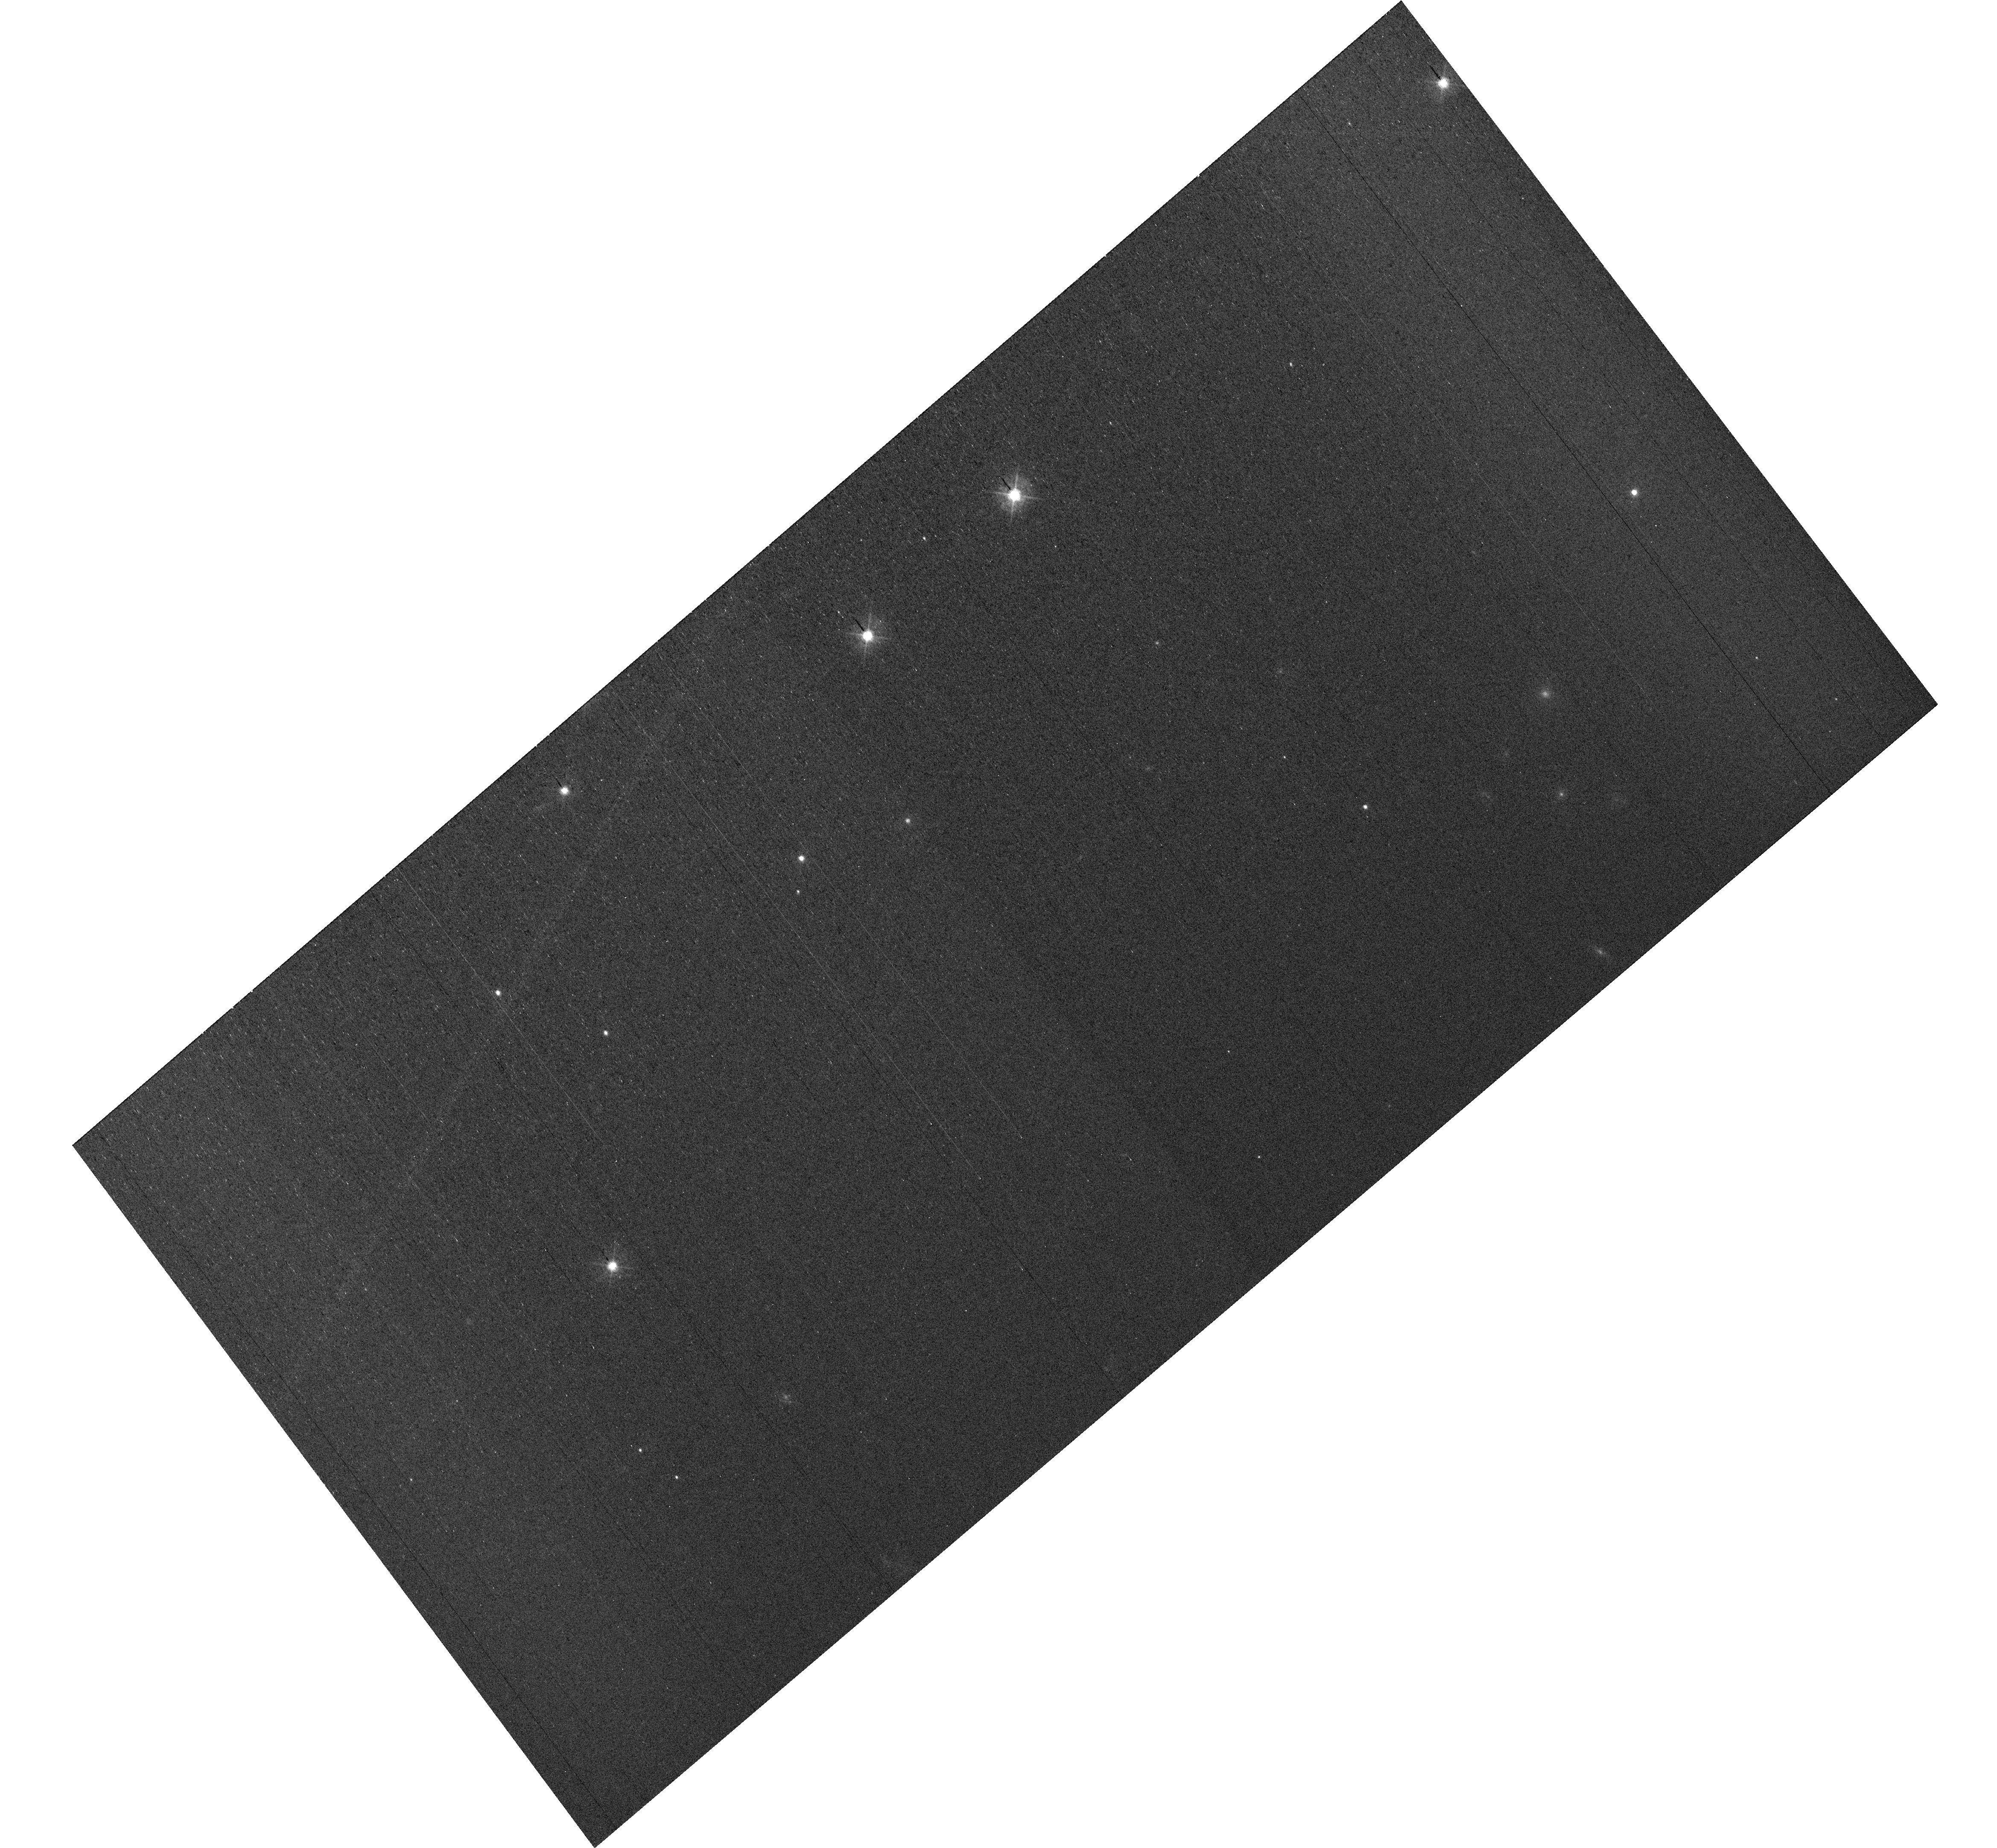
Target: field at RA 327.846°, Dec 28.923°
Instrument: WFC3/UVIS
Filter: F438W
Exposure: 34 min
Observation ID: hst_17644_e4_wfc3_uvis_f438w_ifhde4

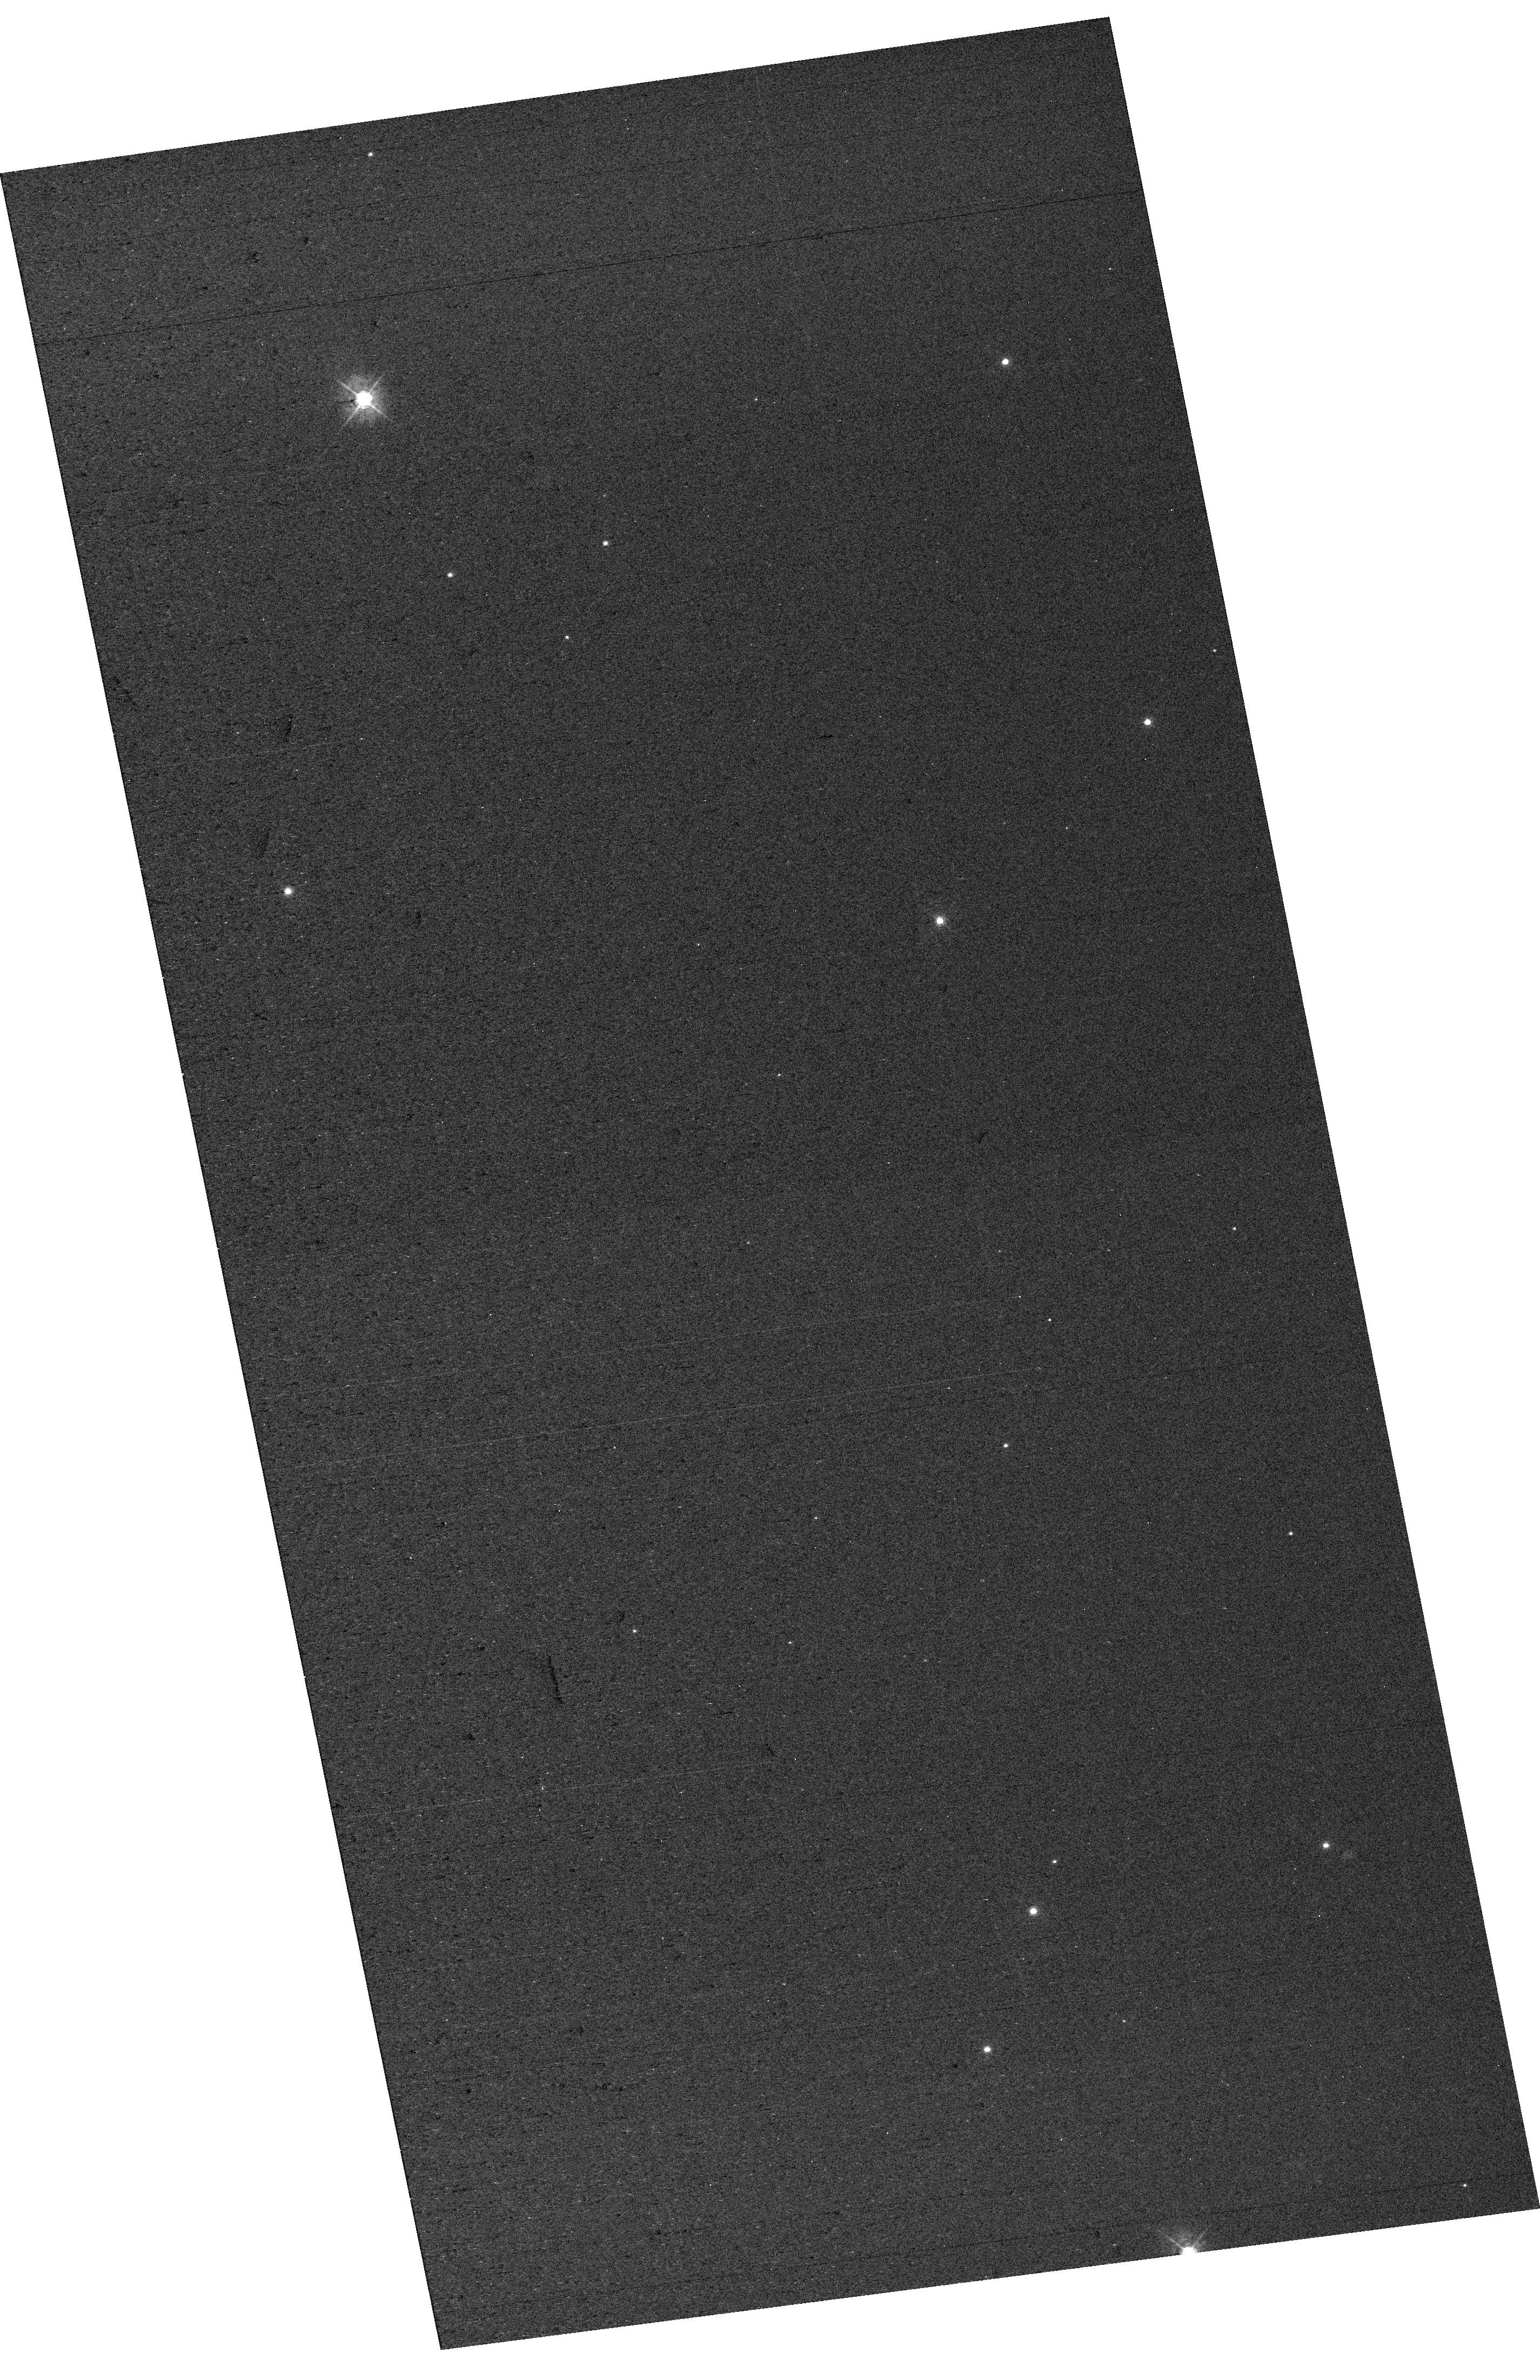
Target: field at RA 327.880°, Dec 28.854°
Instrument: WFC3/UVIS
Filter: F438W
Exposure: 13 min
Observation ID: hst_17644_f1_wfc3_uvis_f438w_ifhdf1

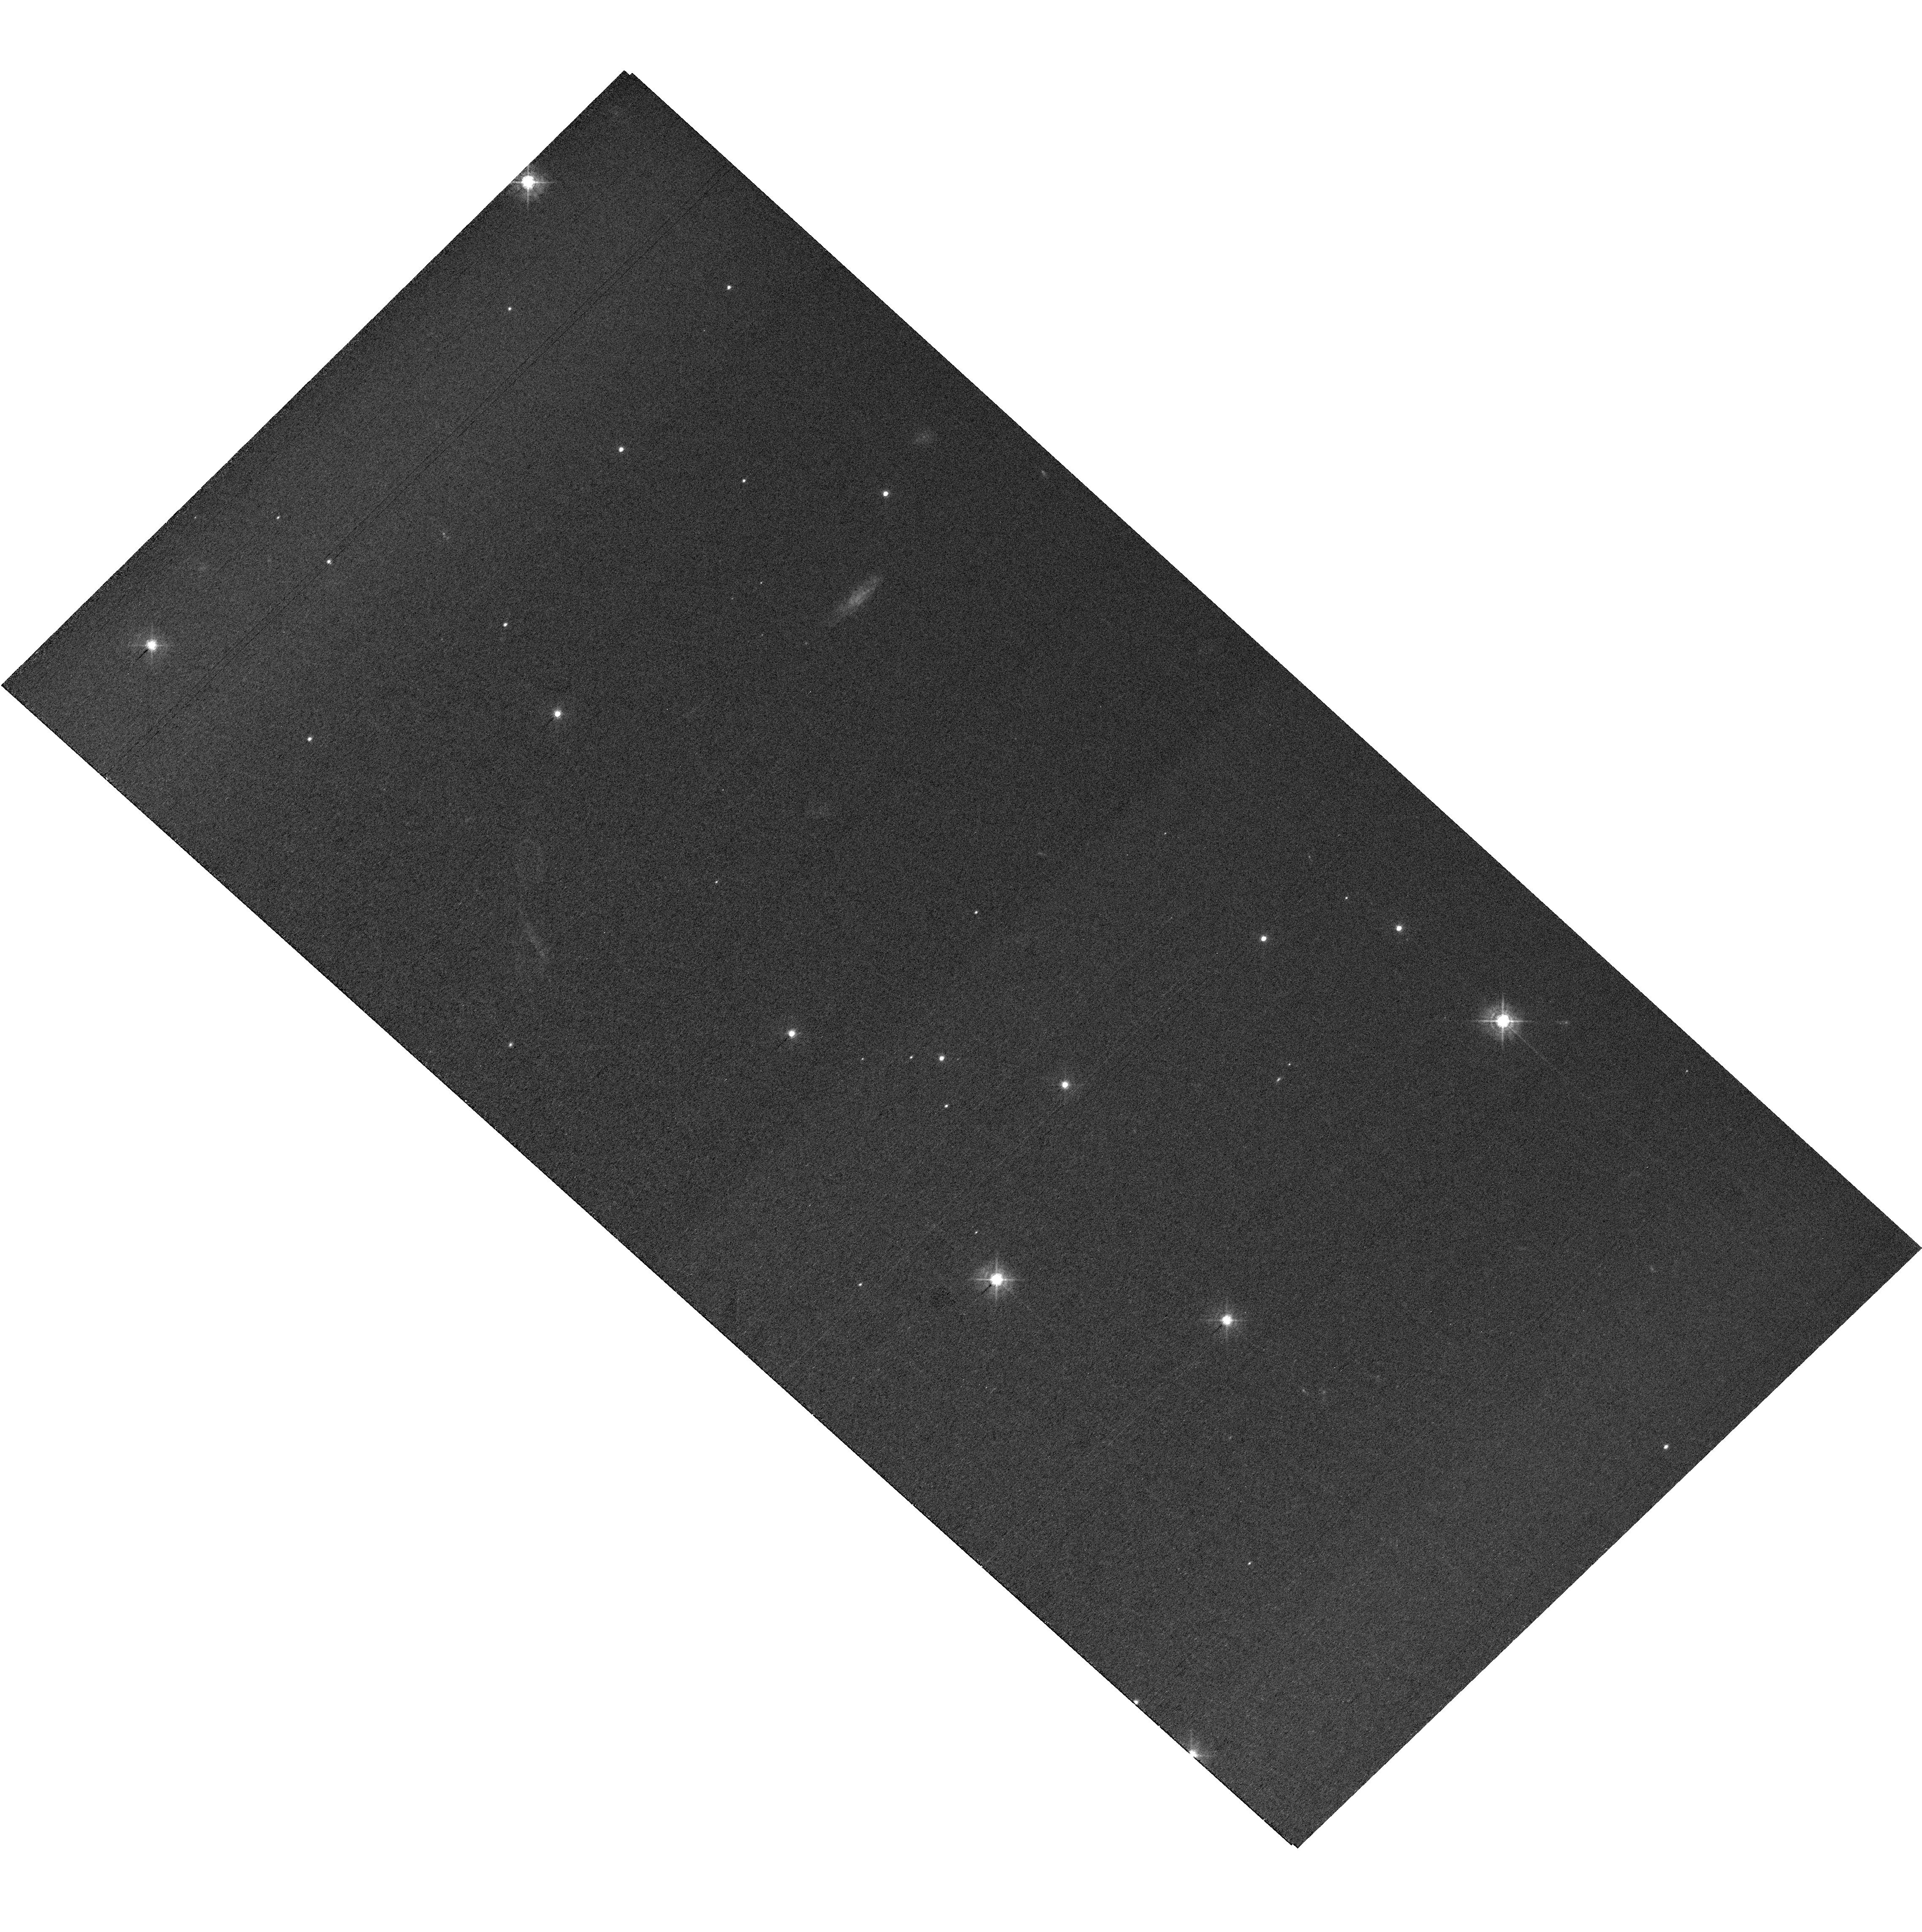
Target: field at RA 327.857°, Dec 28.812°
Instrument: WFC3/UVIS
Filter: F438W
Exposure: 34 min
Observation ID: hst_17644_e1_wfc3_uvis_f438w_ifhde1

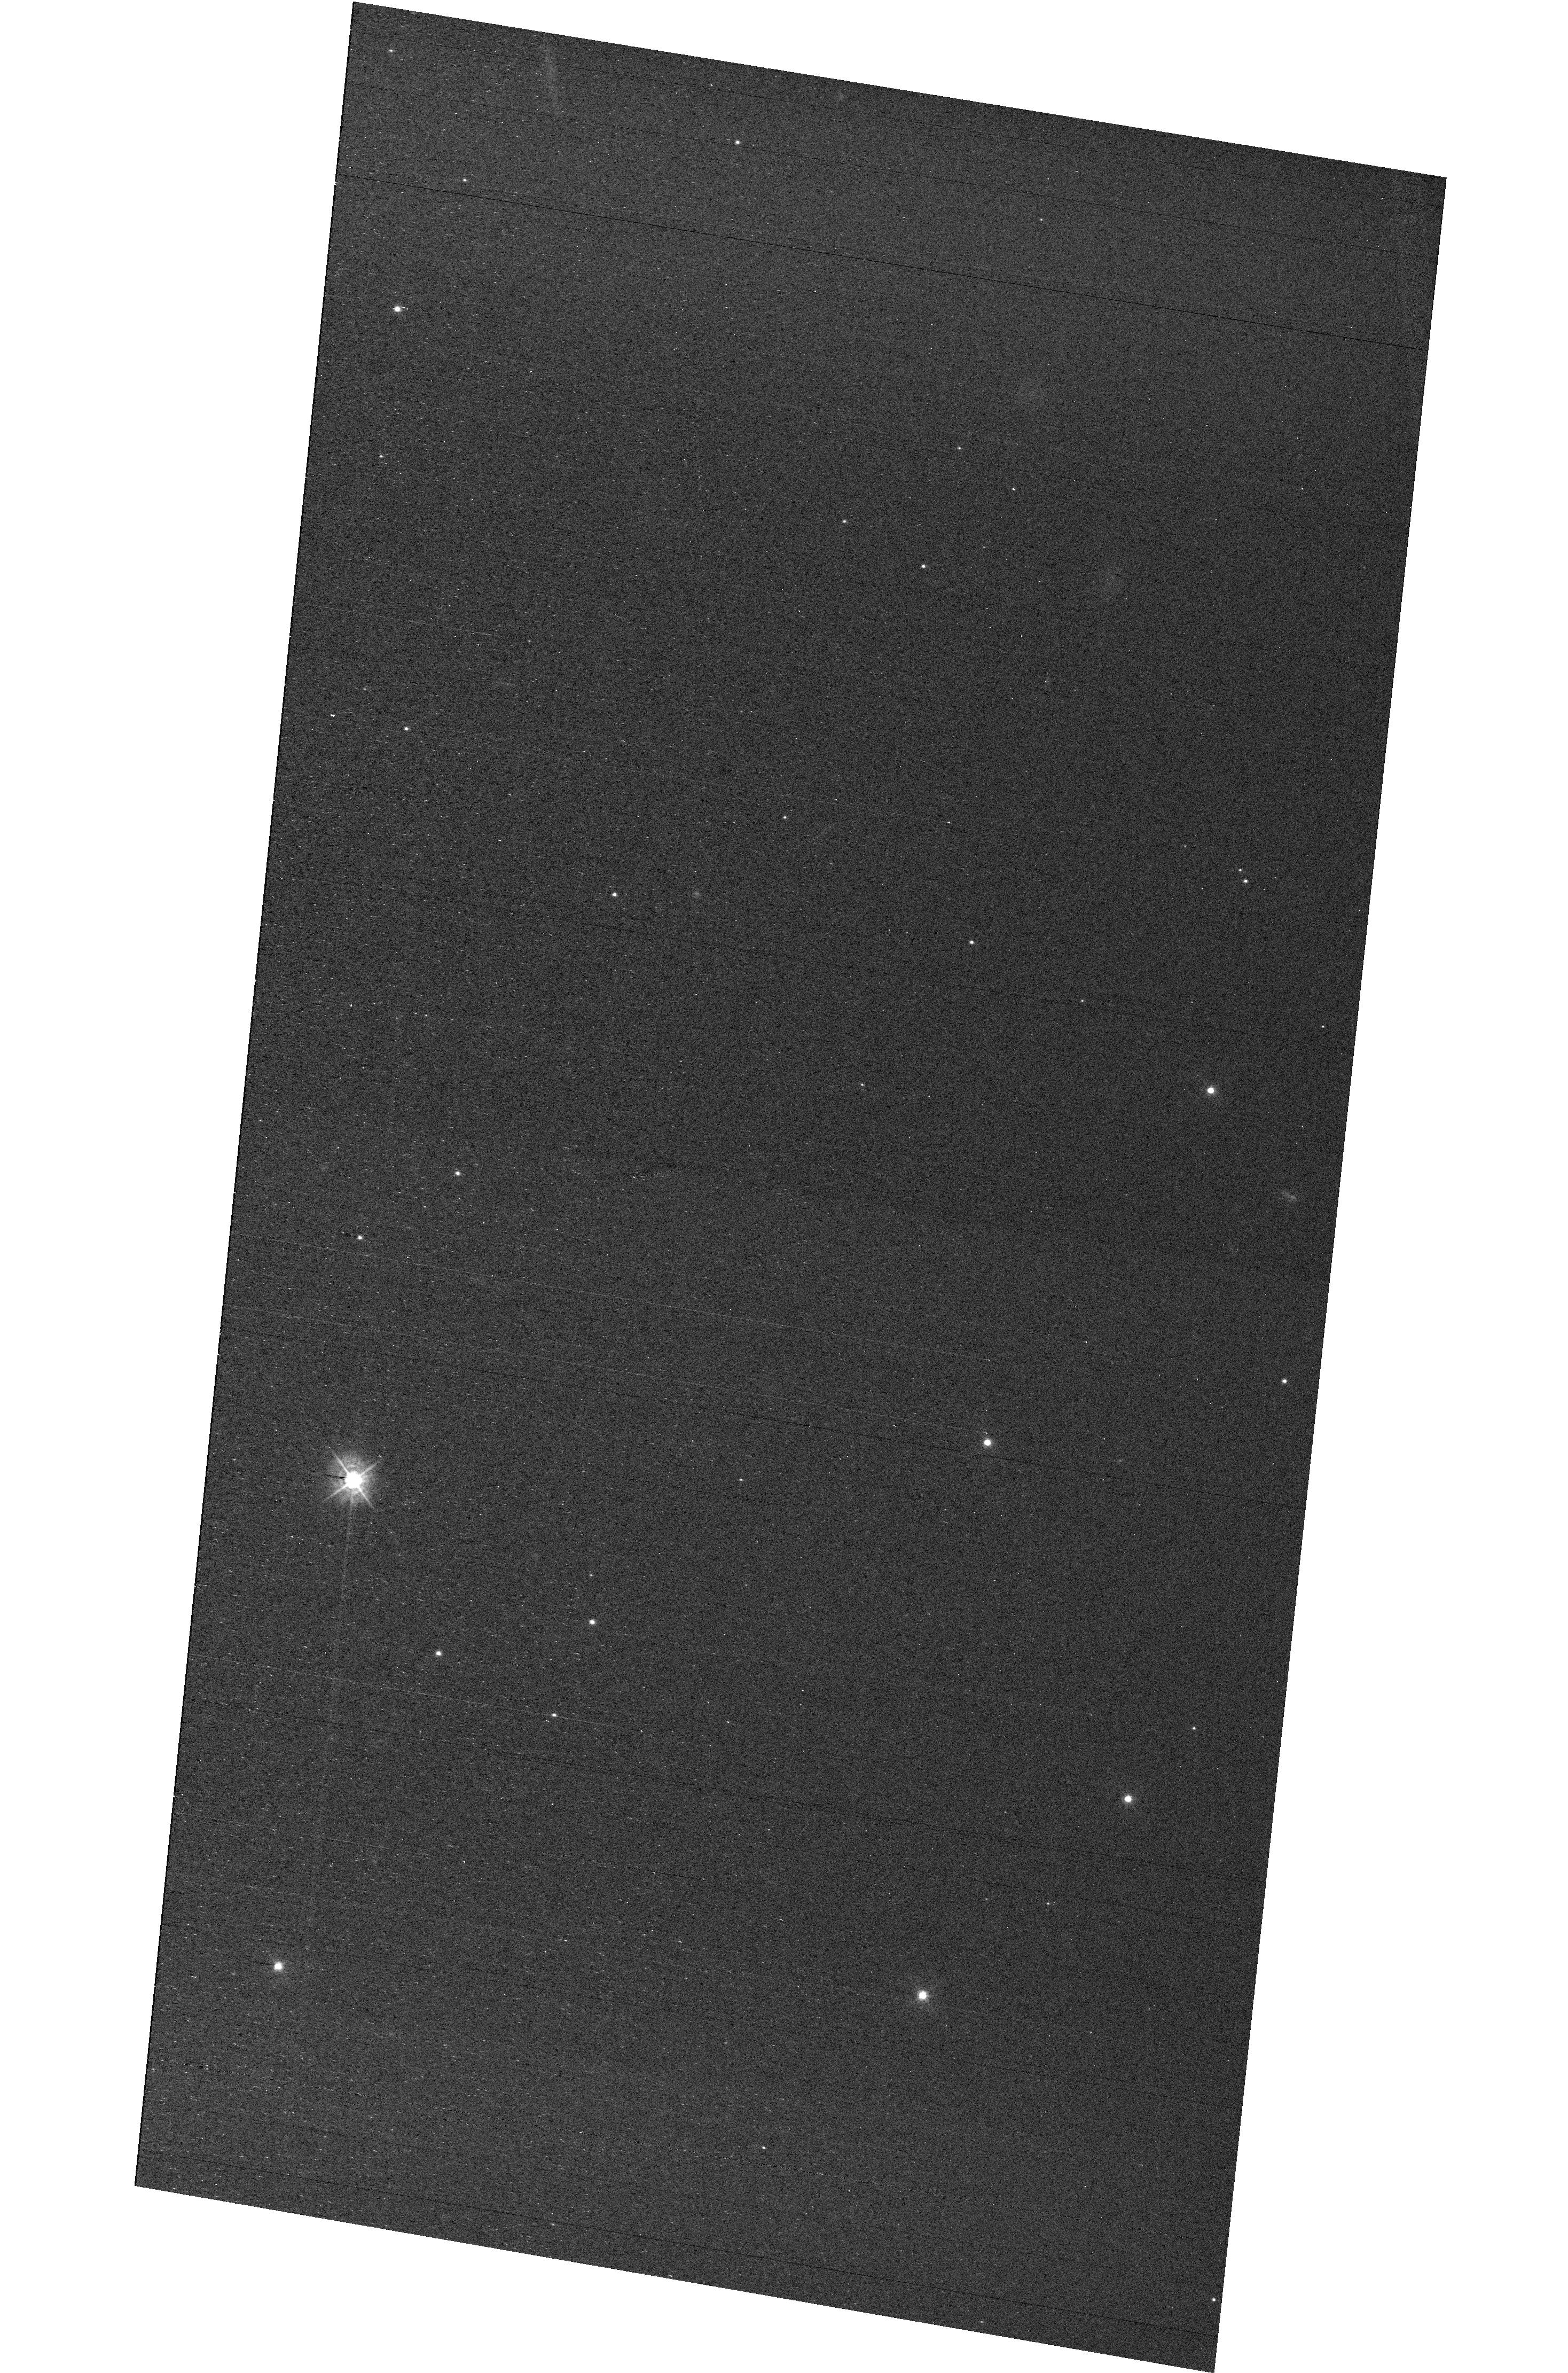
Target: field at RA 327.879°, Dec 28.877°
Instrument: WFC3/UVIS
Filter: F438W
Exposure: 34 min
Observation ID: hst_17644_e3_wfc3_uvis_f438w_ifhde3

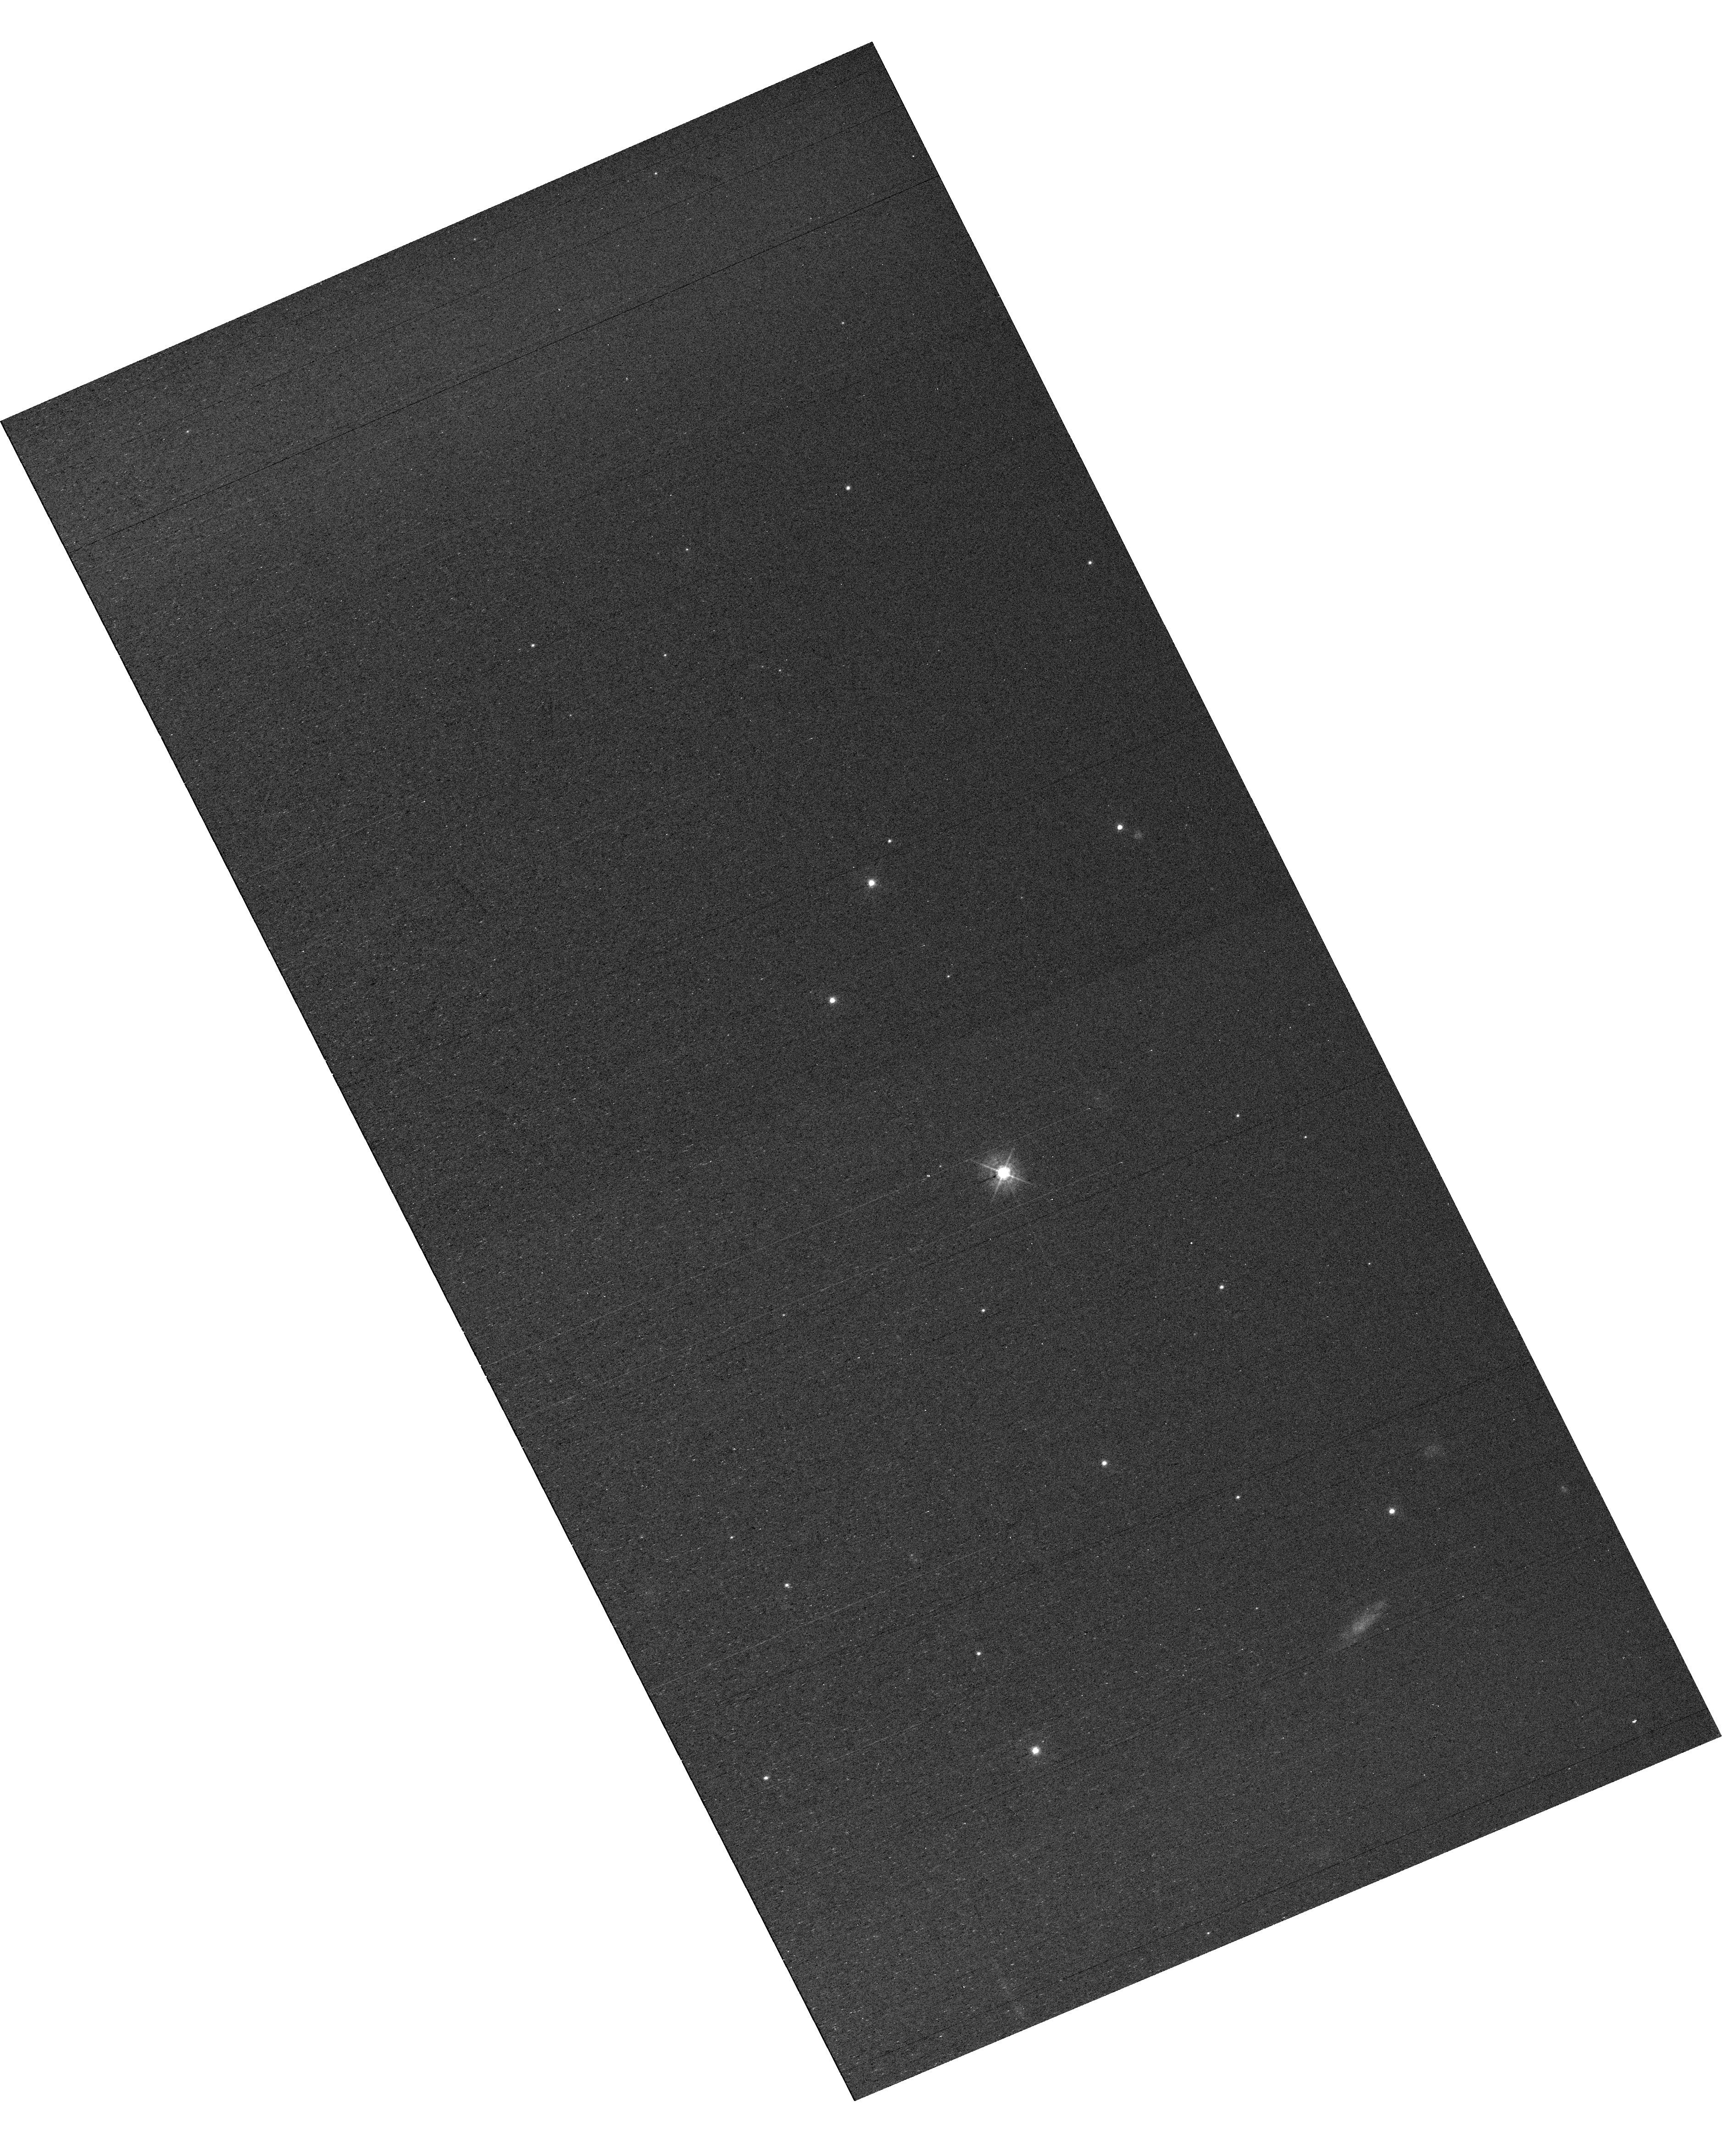
Target: field at RA 327.874°, Dec 28.835°
Instrument: WFC3/UVIS
Filter: F438W
Exposure: 34 min
Observation ID: hst_17644_e2_wfc3_uvis_f438w_ifhde2

MAMA Spectroscopic Sensitivity and Focus Monitor (PI: Stapleton, Daniel)

Monitor sensitivity of each MAMA grating mode to detect any change due to contamination or other causes. Also monitor the STIS focus in a spectroscopic and an imaging mode. Obtain exposures in each of the 2 low-resolution MAMA spectroscopic modes every 4 months, in each of the 2 medium-resolution modes once a year, and in each of the 5 echelle modes every 3 months, using unique calibration standards for each mode, and ratio the results to the first observations to detect any trends. In addition, each L-mode sequence will be preceeded by a CCD/F28X50OII image, two spectroscopic ACQ/PEAKs with the CCD/G230LB and crossed linear patterns, and two CCD/G230LB spectra, with the purpose of measuring the focus (PSF across the dispersion as a function of UV wavelength); and each M-mode sequence will be preceded by a CCD/F28X50OII direct image also to monitor the focus. Beginning in Cycle 27, WFC3 parallel observations have been added to all echelle visits to monitor focus contemporaneously.